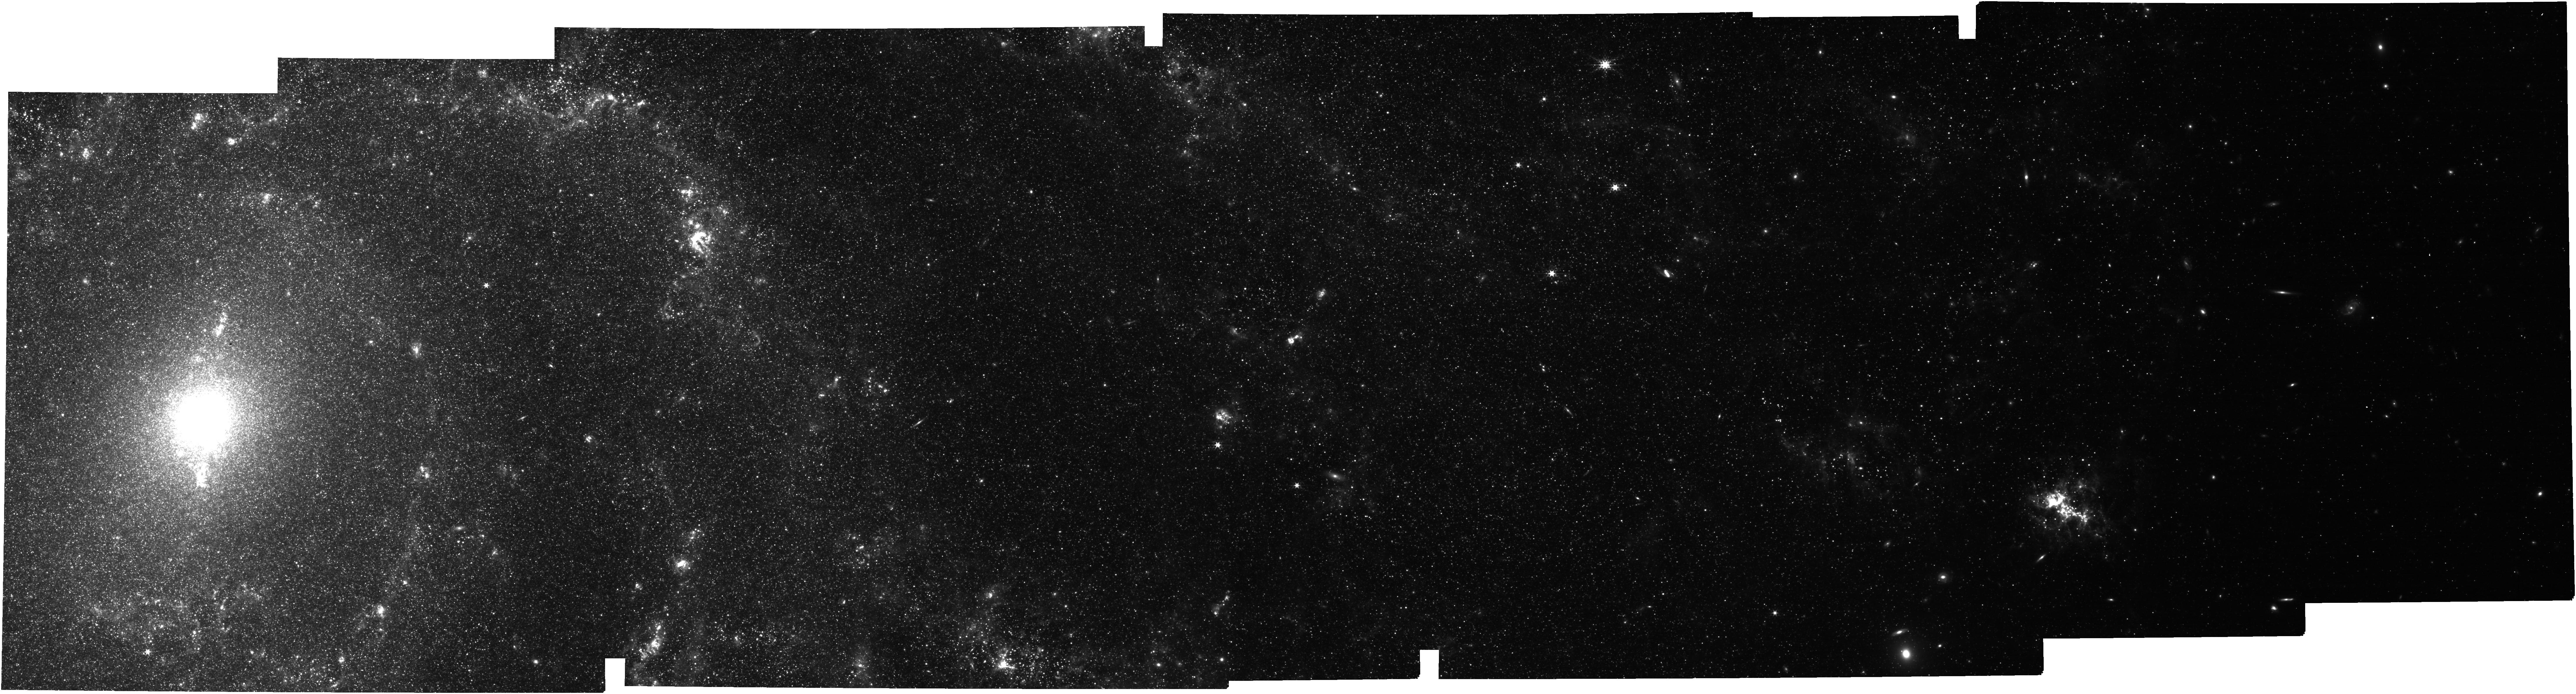
Target: MESSIER-101. Instrument: NIRCAM. Filter: F335M. Exposure: 47 min. Observation ID: jw02452-o002_t002_nircam_clear-f335m

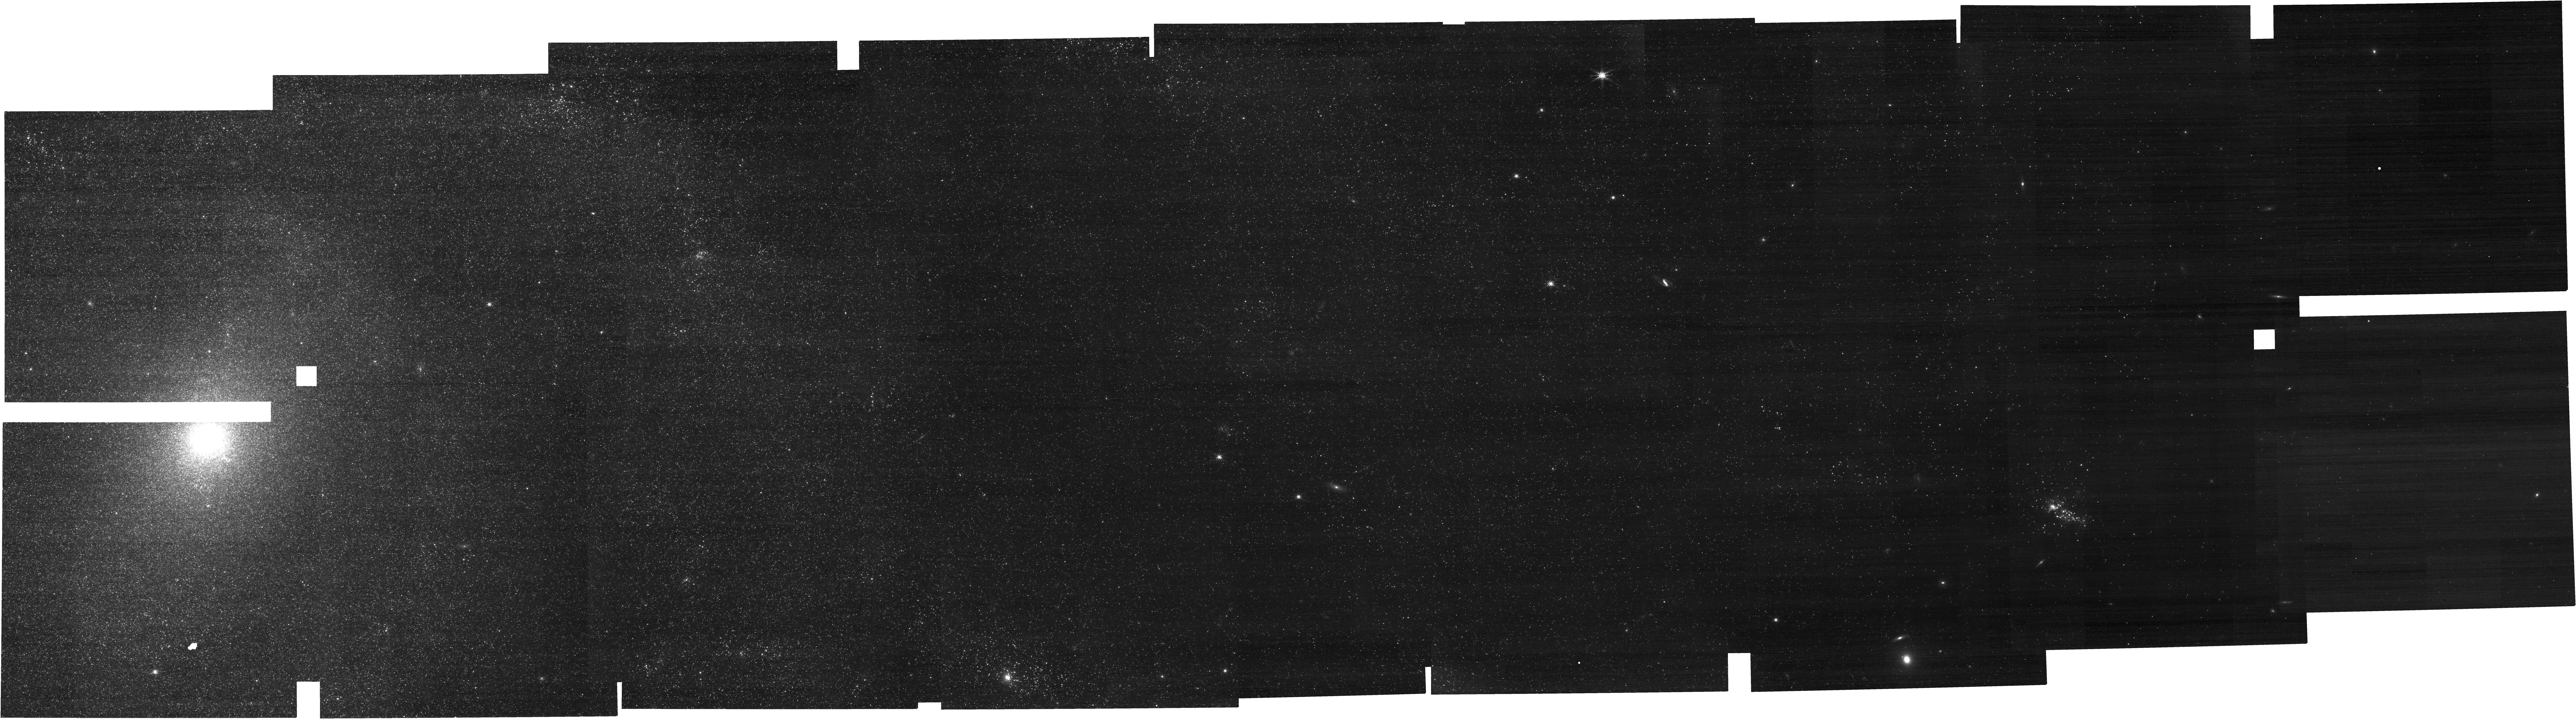
Target: MESSIER-101. Instrument: NIRCAM. Filter: F212N. Exposure: 1.6 h. Observation ID: jw02452-o002_t002_nircam_clear-f212n

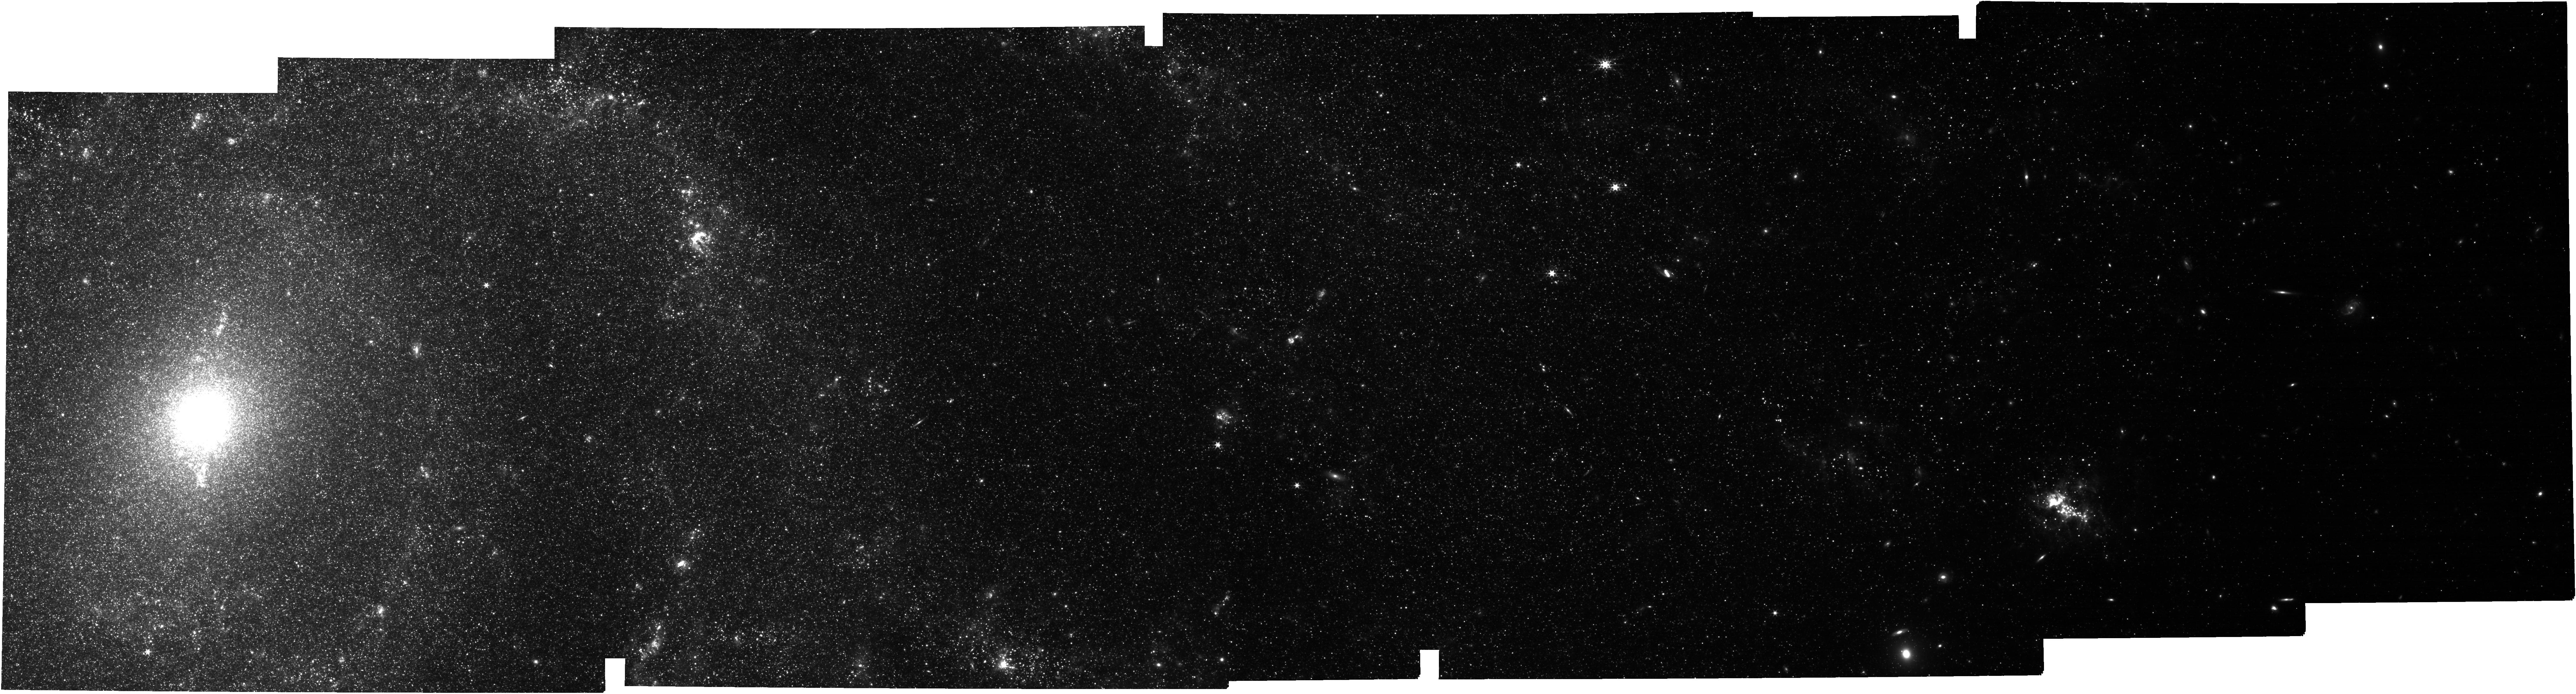
Target: MESSIER-101. Instrument: NIRCAM. Filter: F360M. Exposure: 47 min. Observation ID: jw02452-o002_t002_nircam_clear-f360m

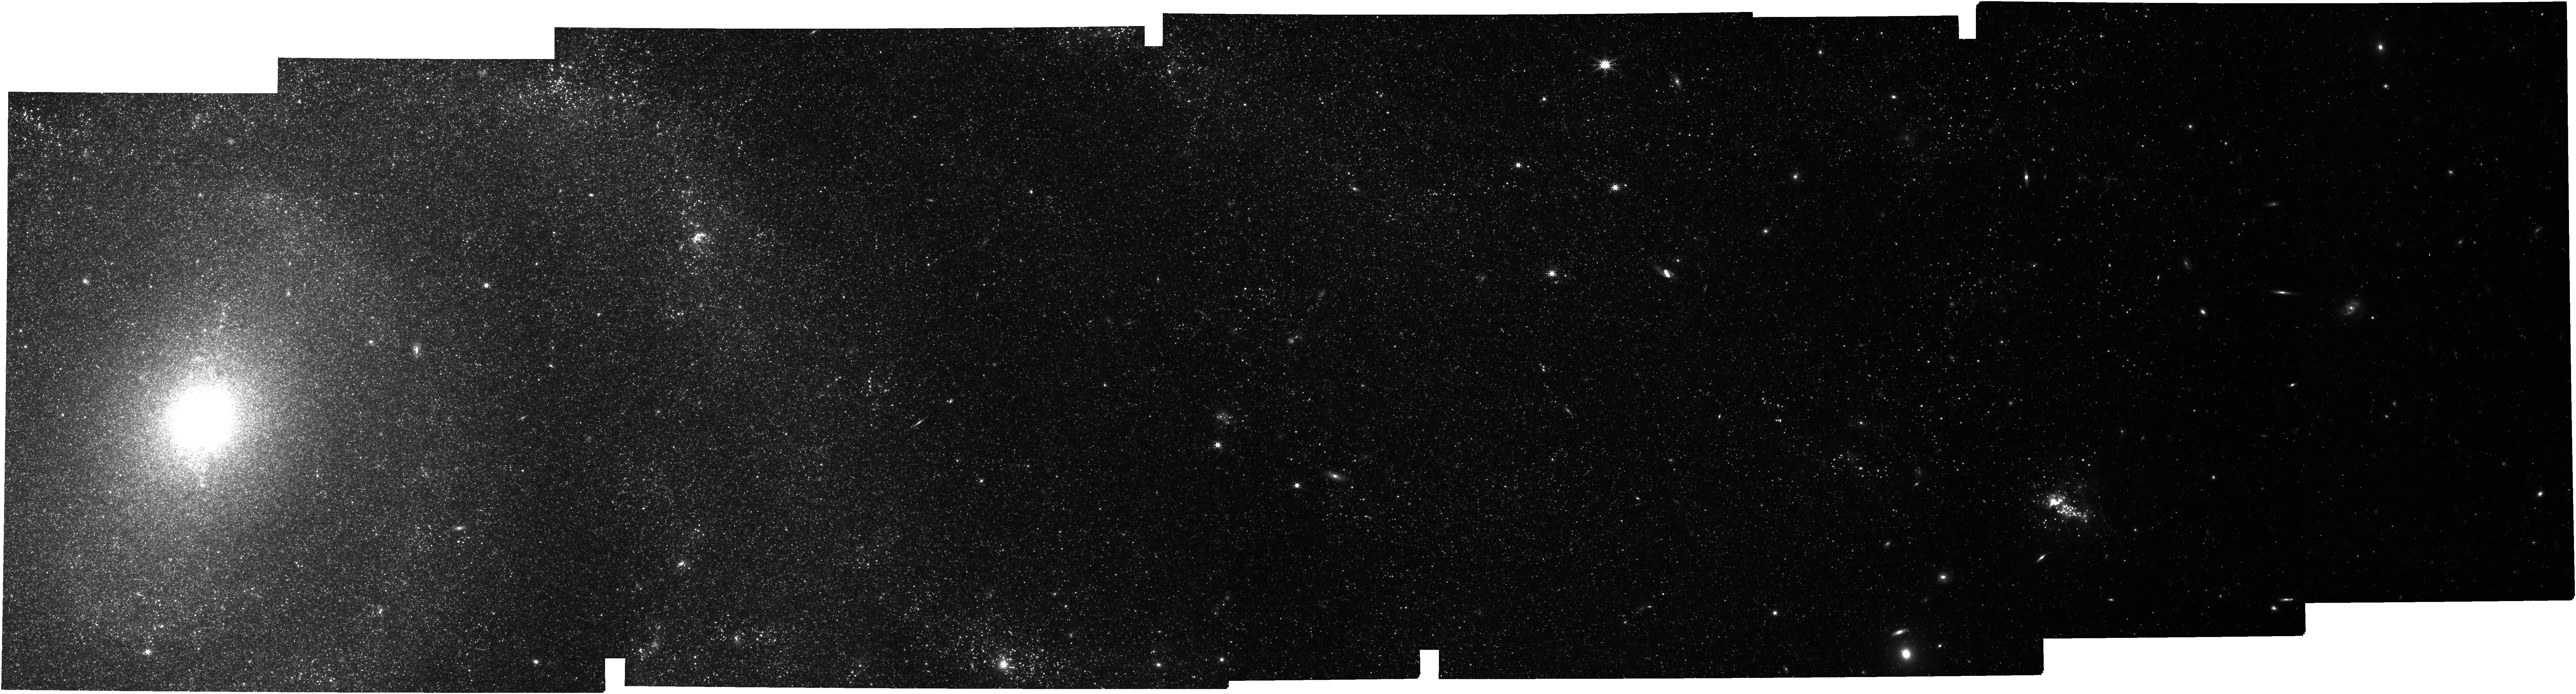
Target: MESSIER-101. Instrument: NIRCAM. Filter: F300M. Exposure: 47 min. Observation ID: jw02452-o002_t002_nircam_clear-f300m

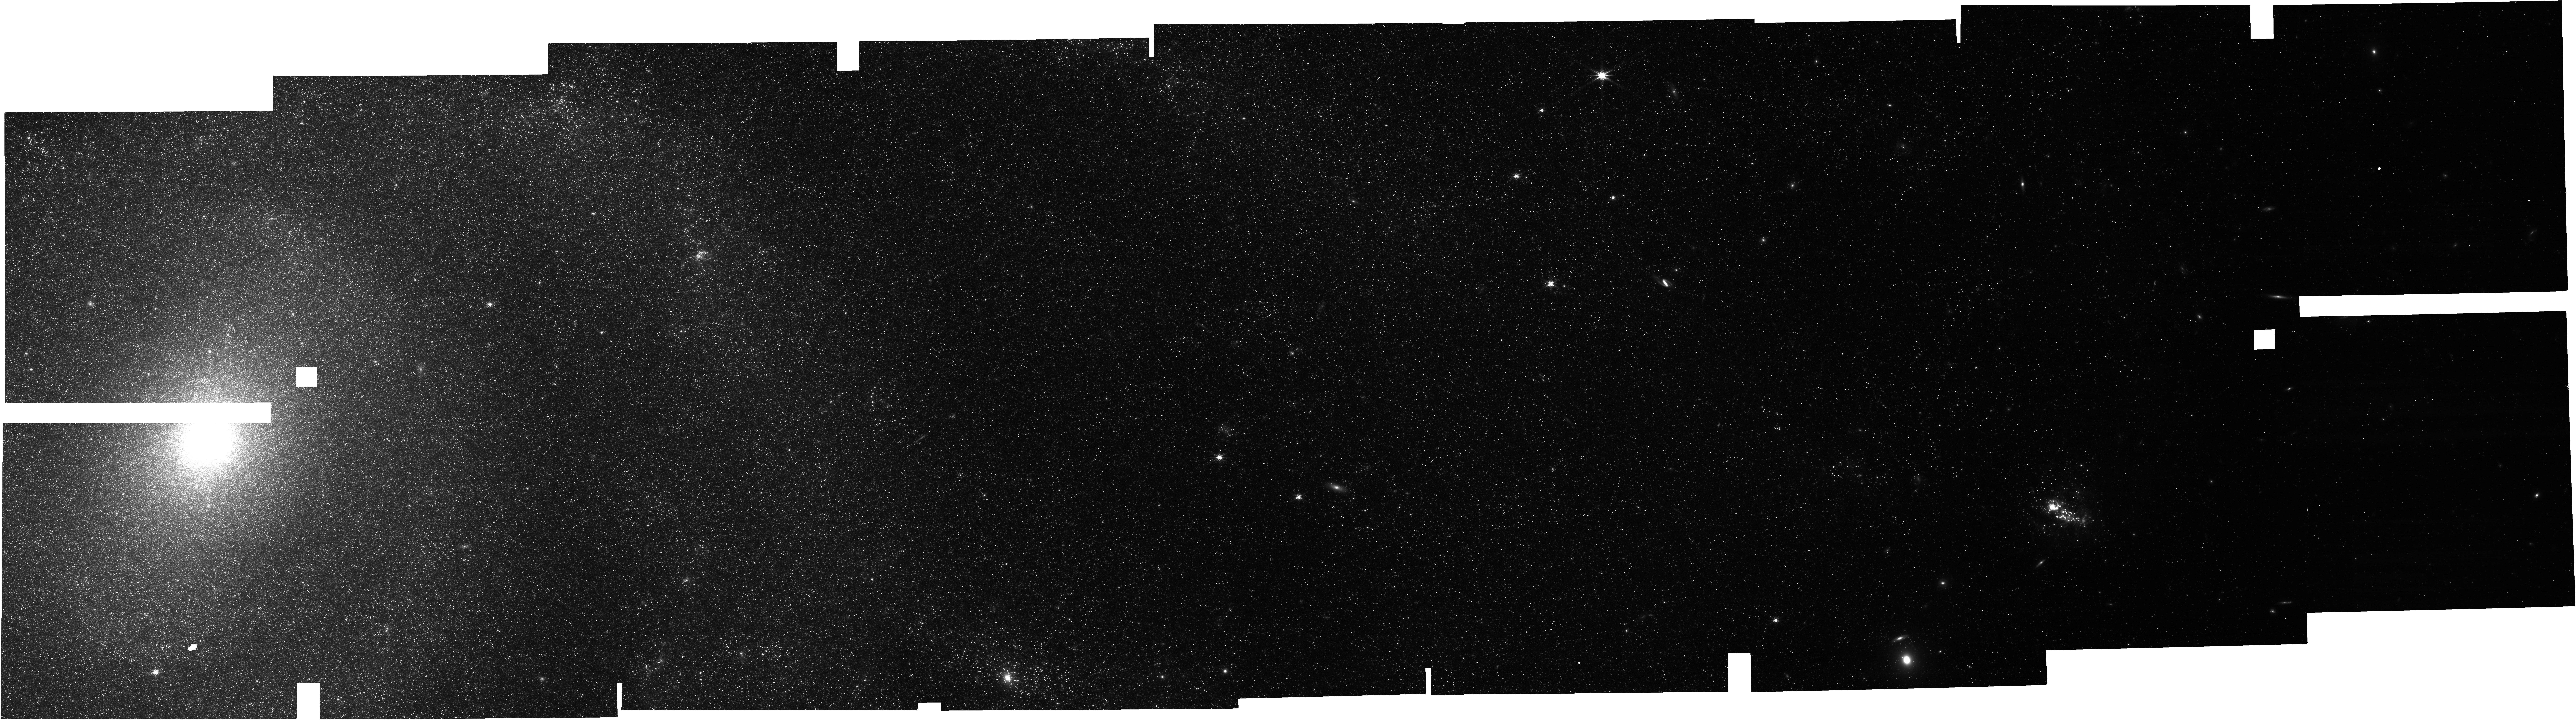
Target: MESSIER-101. Instrument: NIRCAM. Filter: F200W. Exposure: 47 min. Observation ID: jw02452-o002_t002_nircam_clear-f200w

The Vanishing Act: PAHs and Heavy Element Abundance in M101 (PI: Smith, JD)

One of Spitzer's hallmark extragalactic discoveries was the sensitive dependence of PAH emission on metallicity. PAHs seem simply to vanish in galaxies below approximately one-quarter of the solar abundance. Understanding the physical origin of this unexpected phenomenon is urgent, and will have major implications for all upcoming JWST proposals using the mid-IR PAH bands to trace star formation at high redshift. We outline a modest imaging-only program to map the 3.3µm PAH feature along a radial strip in the galaxy M101, beyond 1/5th solar metallicity. M101 is the ideal laboratory for this simple experiment. Thanks to impressively deep 8m-class "auroral-line" spectroscopy from the CHAOS program, M101's steep radial abundance gradient is the most accurately known of any galaxy in the Universe. Additionally, ~50 hours of ultra-deep Spitzer/IRS mapping spectroscopy probe a strip extending 20kpc from its center. Spitzer provided no access to the shortest and highest excitation 3.3µm PAH feature. This band provides a crucial missing piece of the puzzle since it is highly diagnostic of the very smallest PAH grains which are most likely to be affected by changes in low-metallicity environments. NIRCAM's high surface brightness sensitivity and perfectly matched filter set enable a deep measurement of 3.3µm PAH emission at ~4pc resolution, simultaneously tracing signs of mechanical heating with H_2 2.12µm narrowband imaging. Armed with new models for PAH band variations driven by grain destruction, inhibited formation, and changes in the starlight spectrum, we can definitively answer: how & why do PAH grains respond so sensitively to the varying heavy metal content of galaxies?